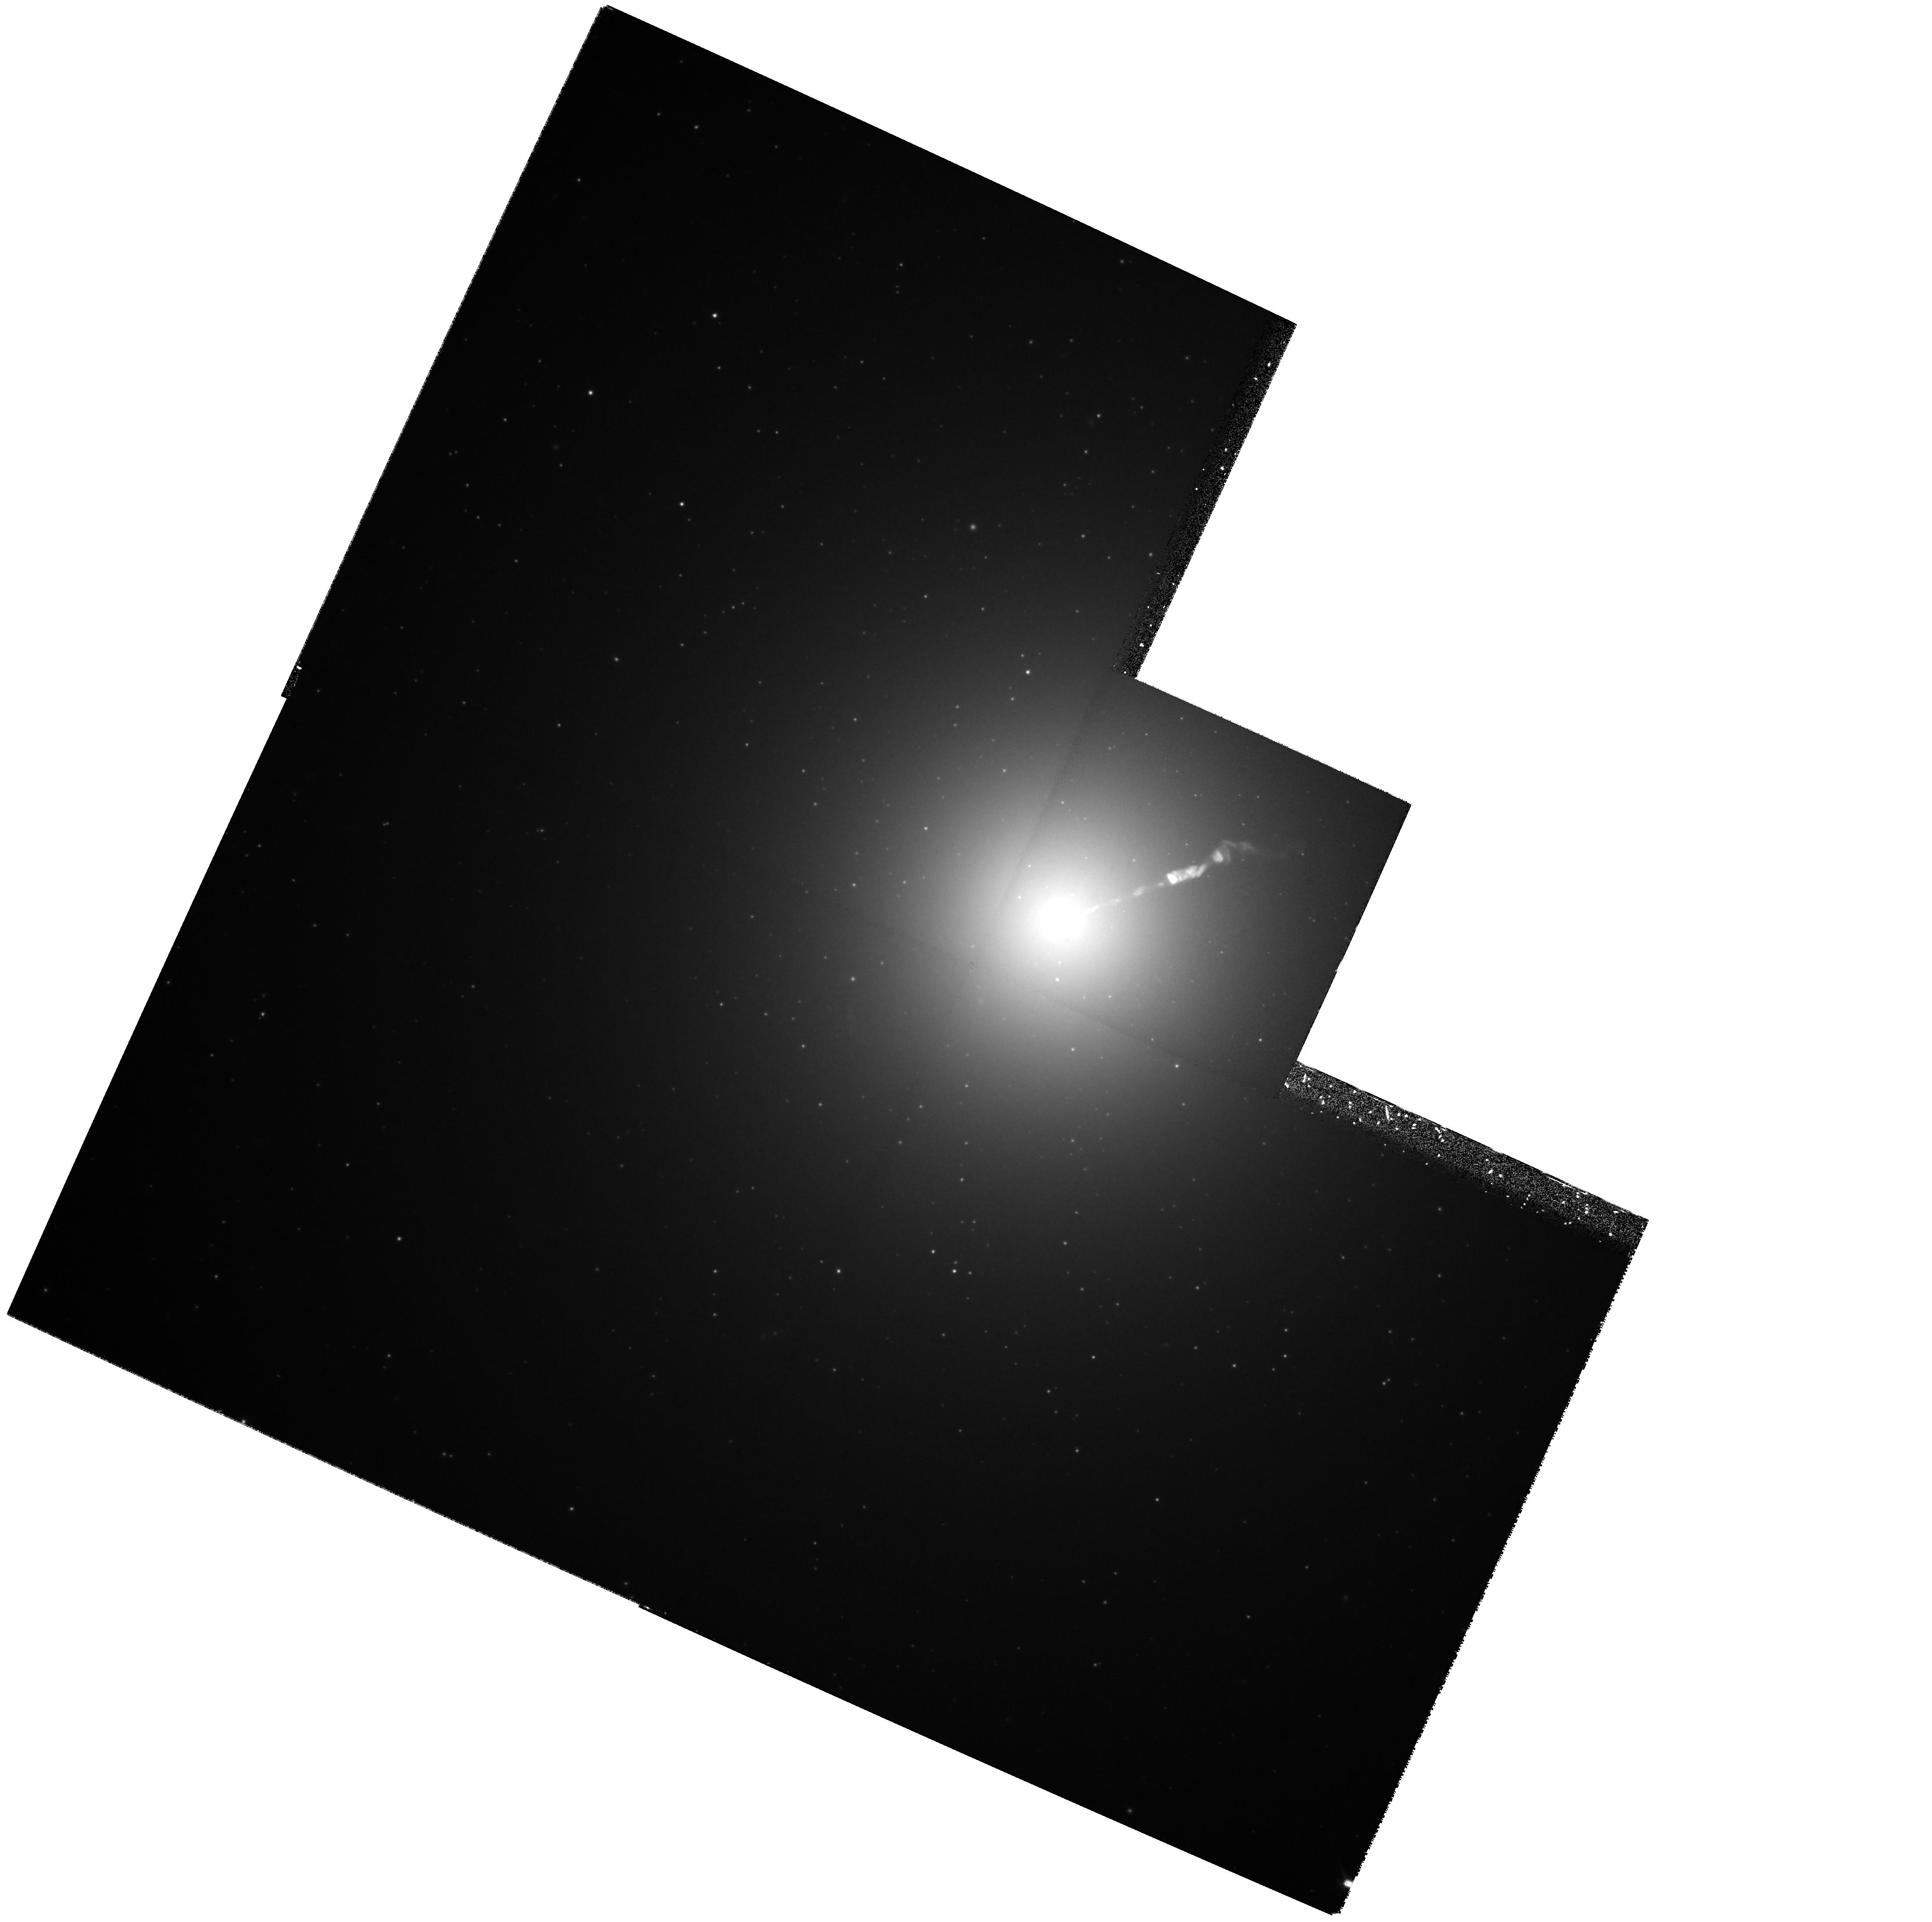
Target: M87-NUC
Instrument: WFPC2/PC
Filter: F814W
Exposure: 25 min
Observation ID: hst_6775_04_wfpc2_pc_f814w_u3be04

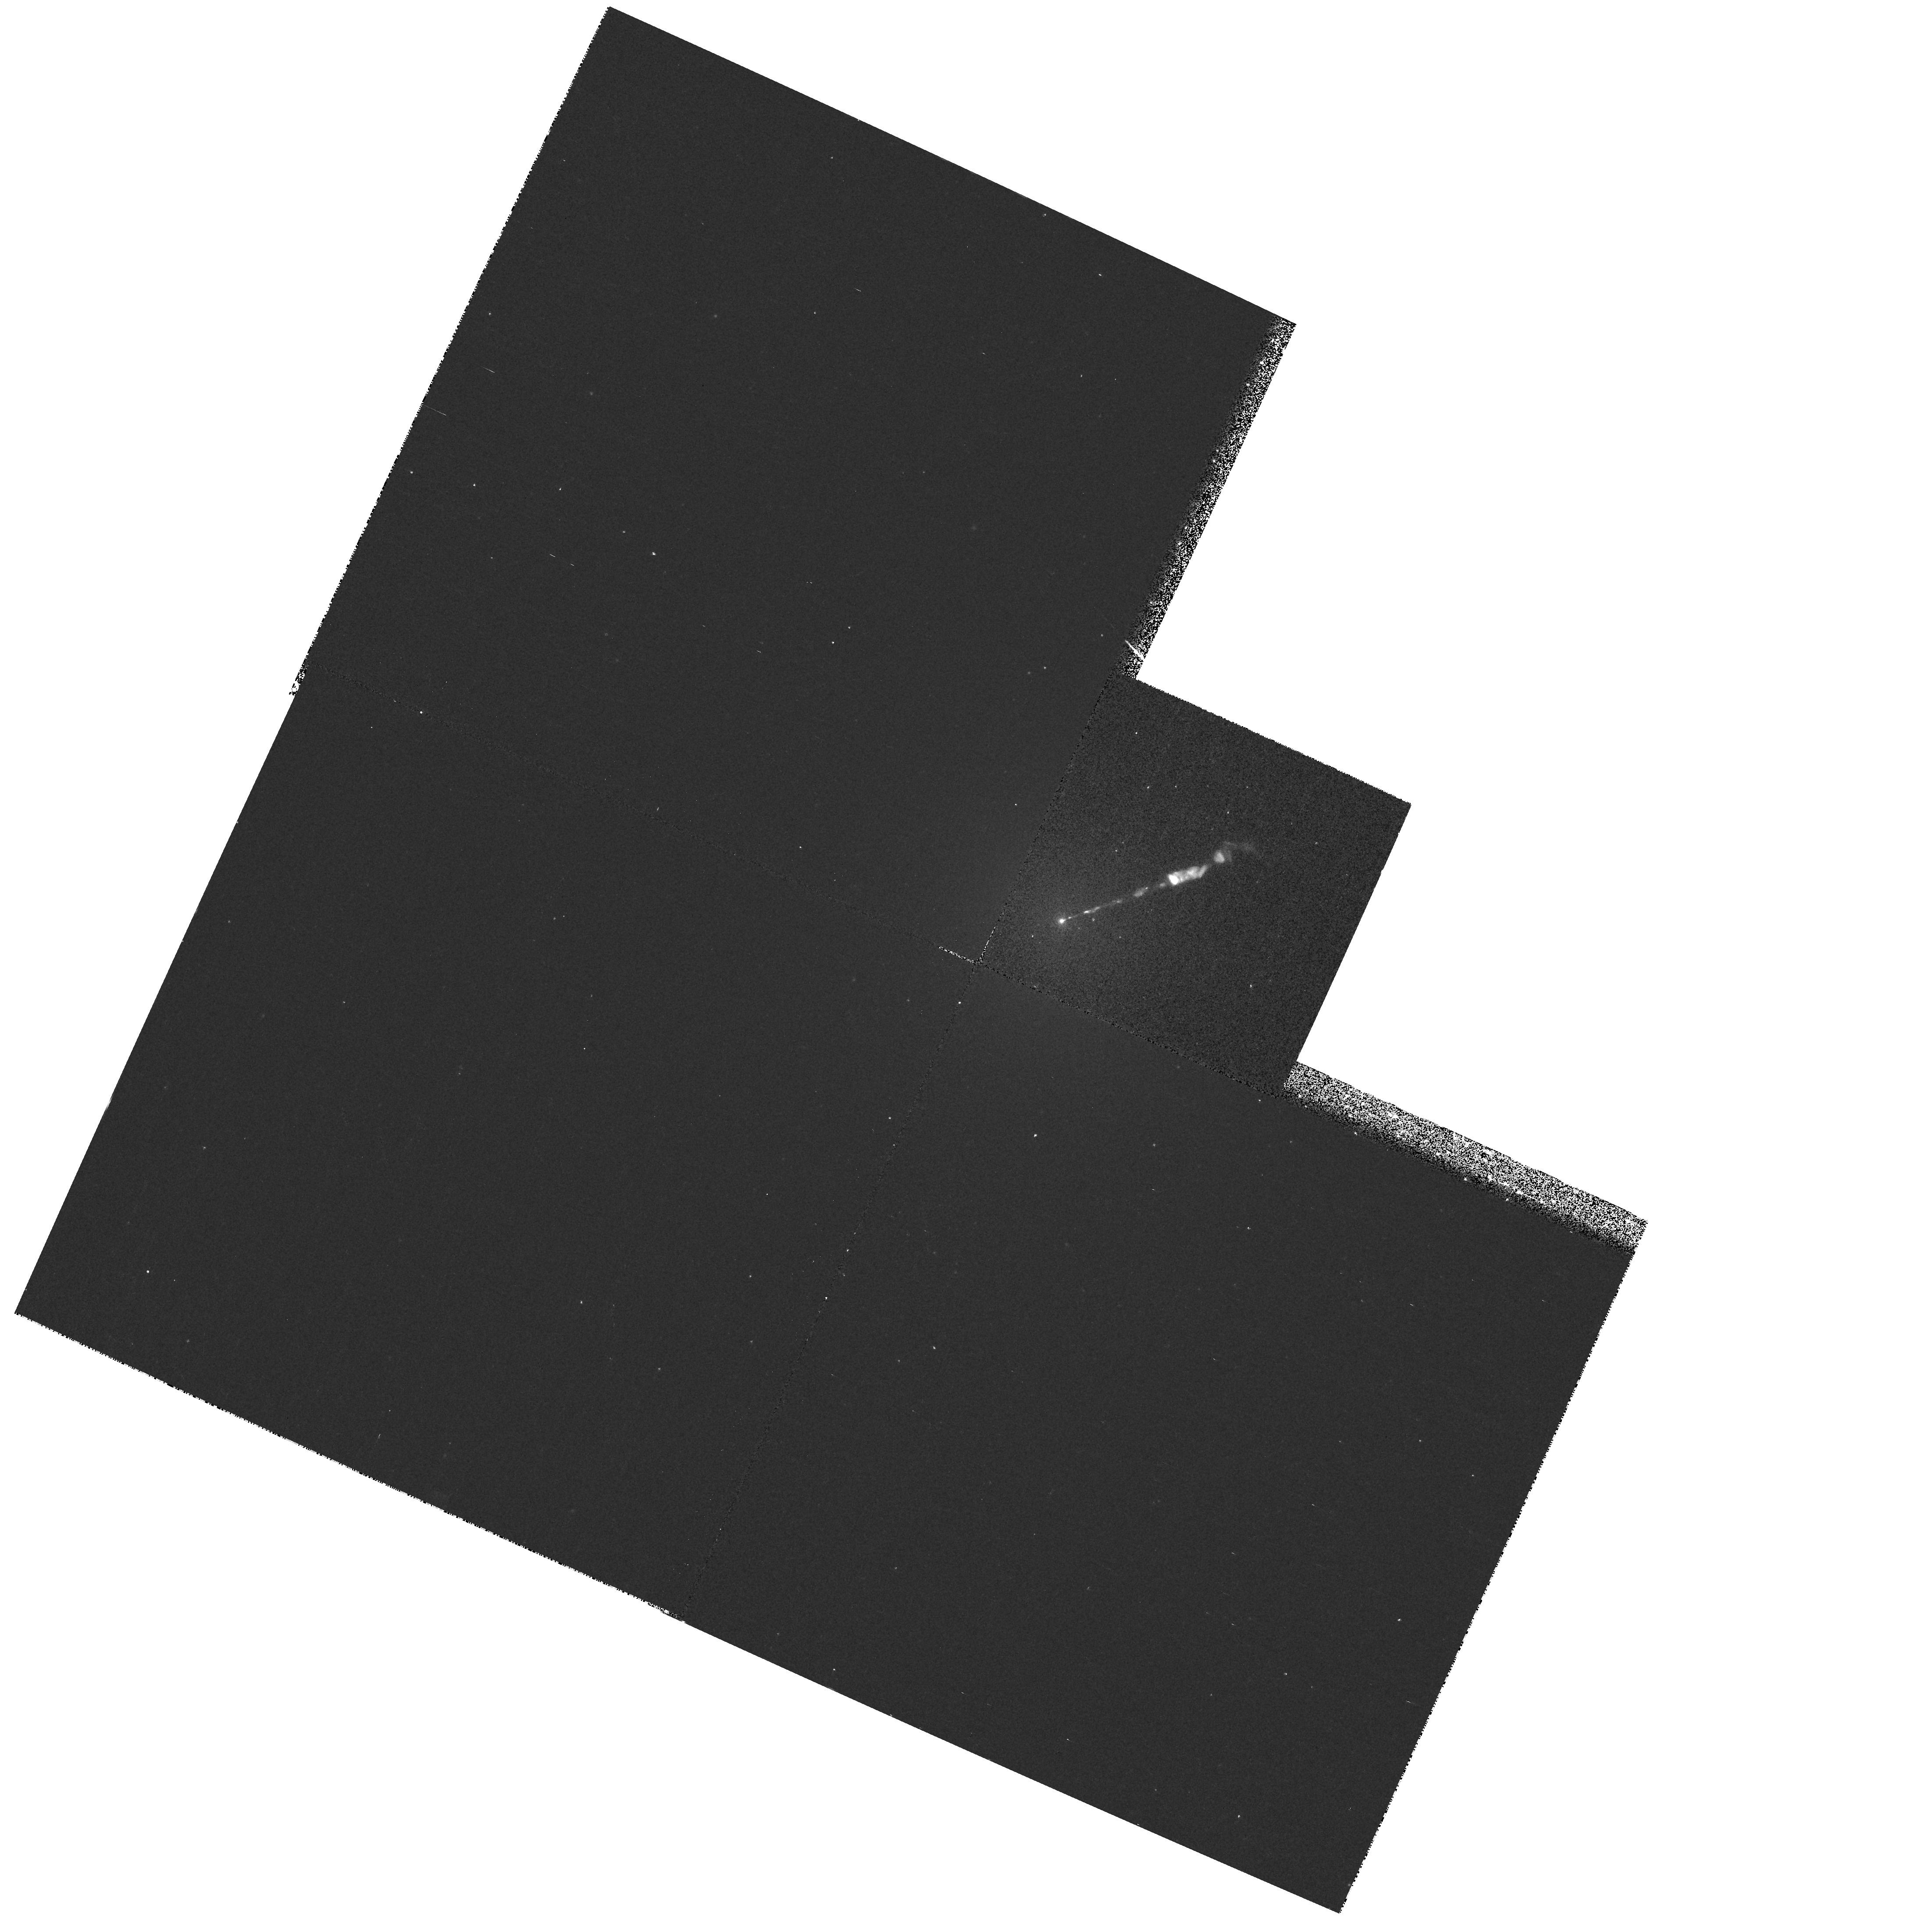
Target: M87-NUC
Instrument: WFPC2/PC
Filter: F300W
Exposure: 13 min
Observation ID: hst_6775_04_wfpc2_pc_f300w_u3be04

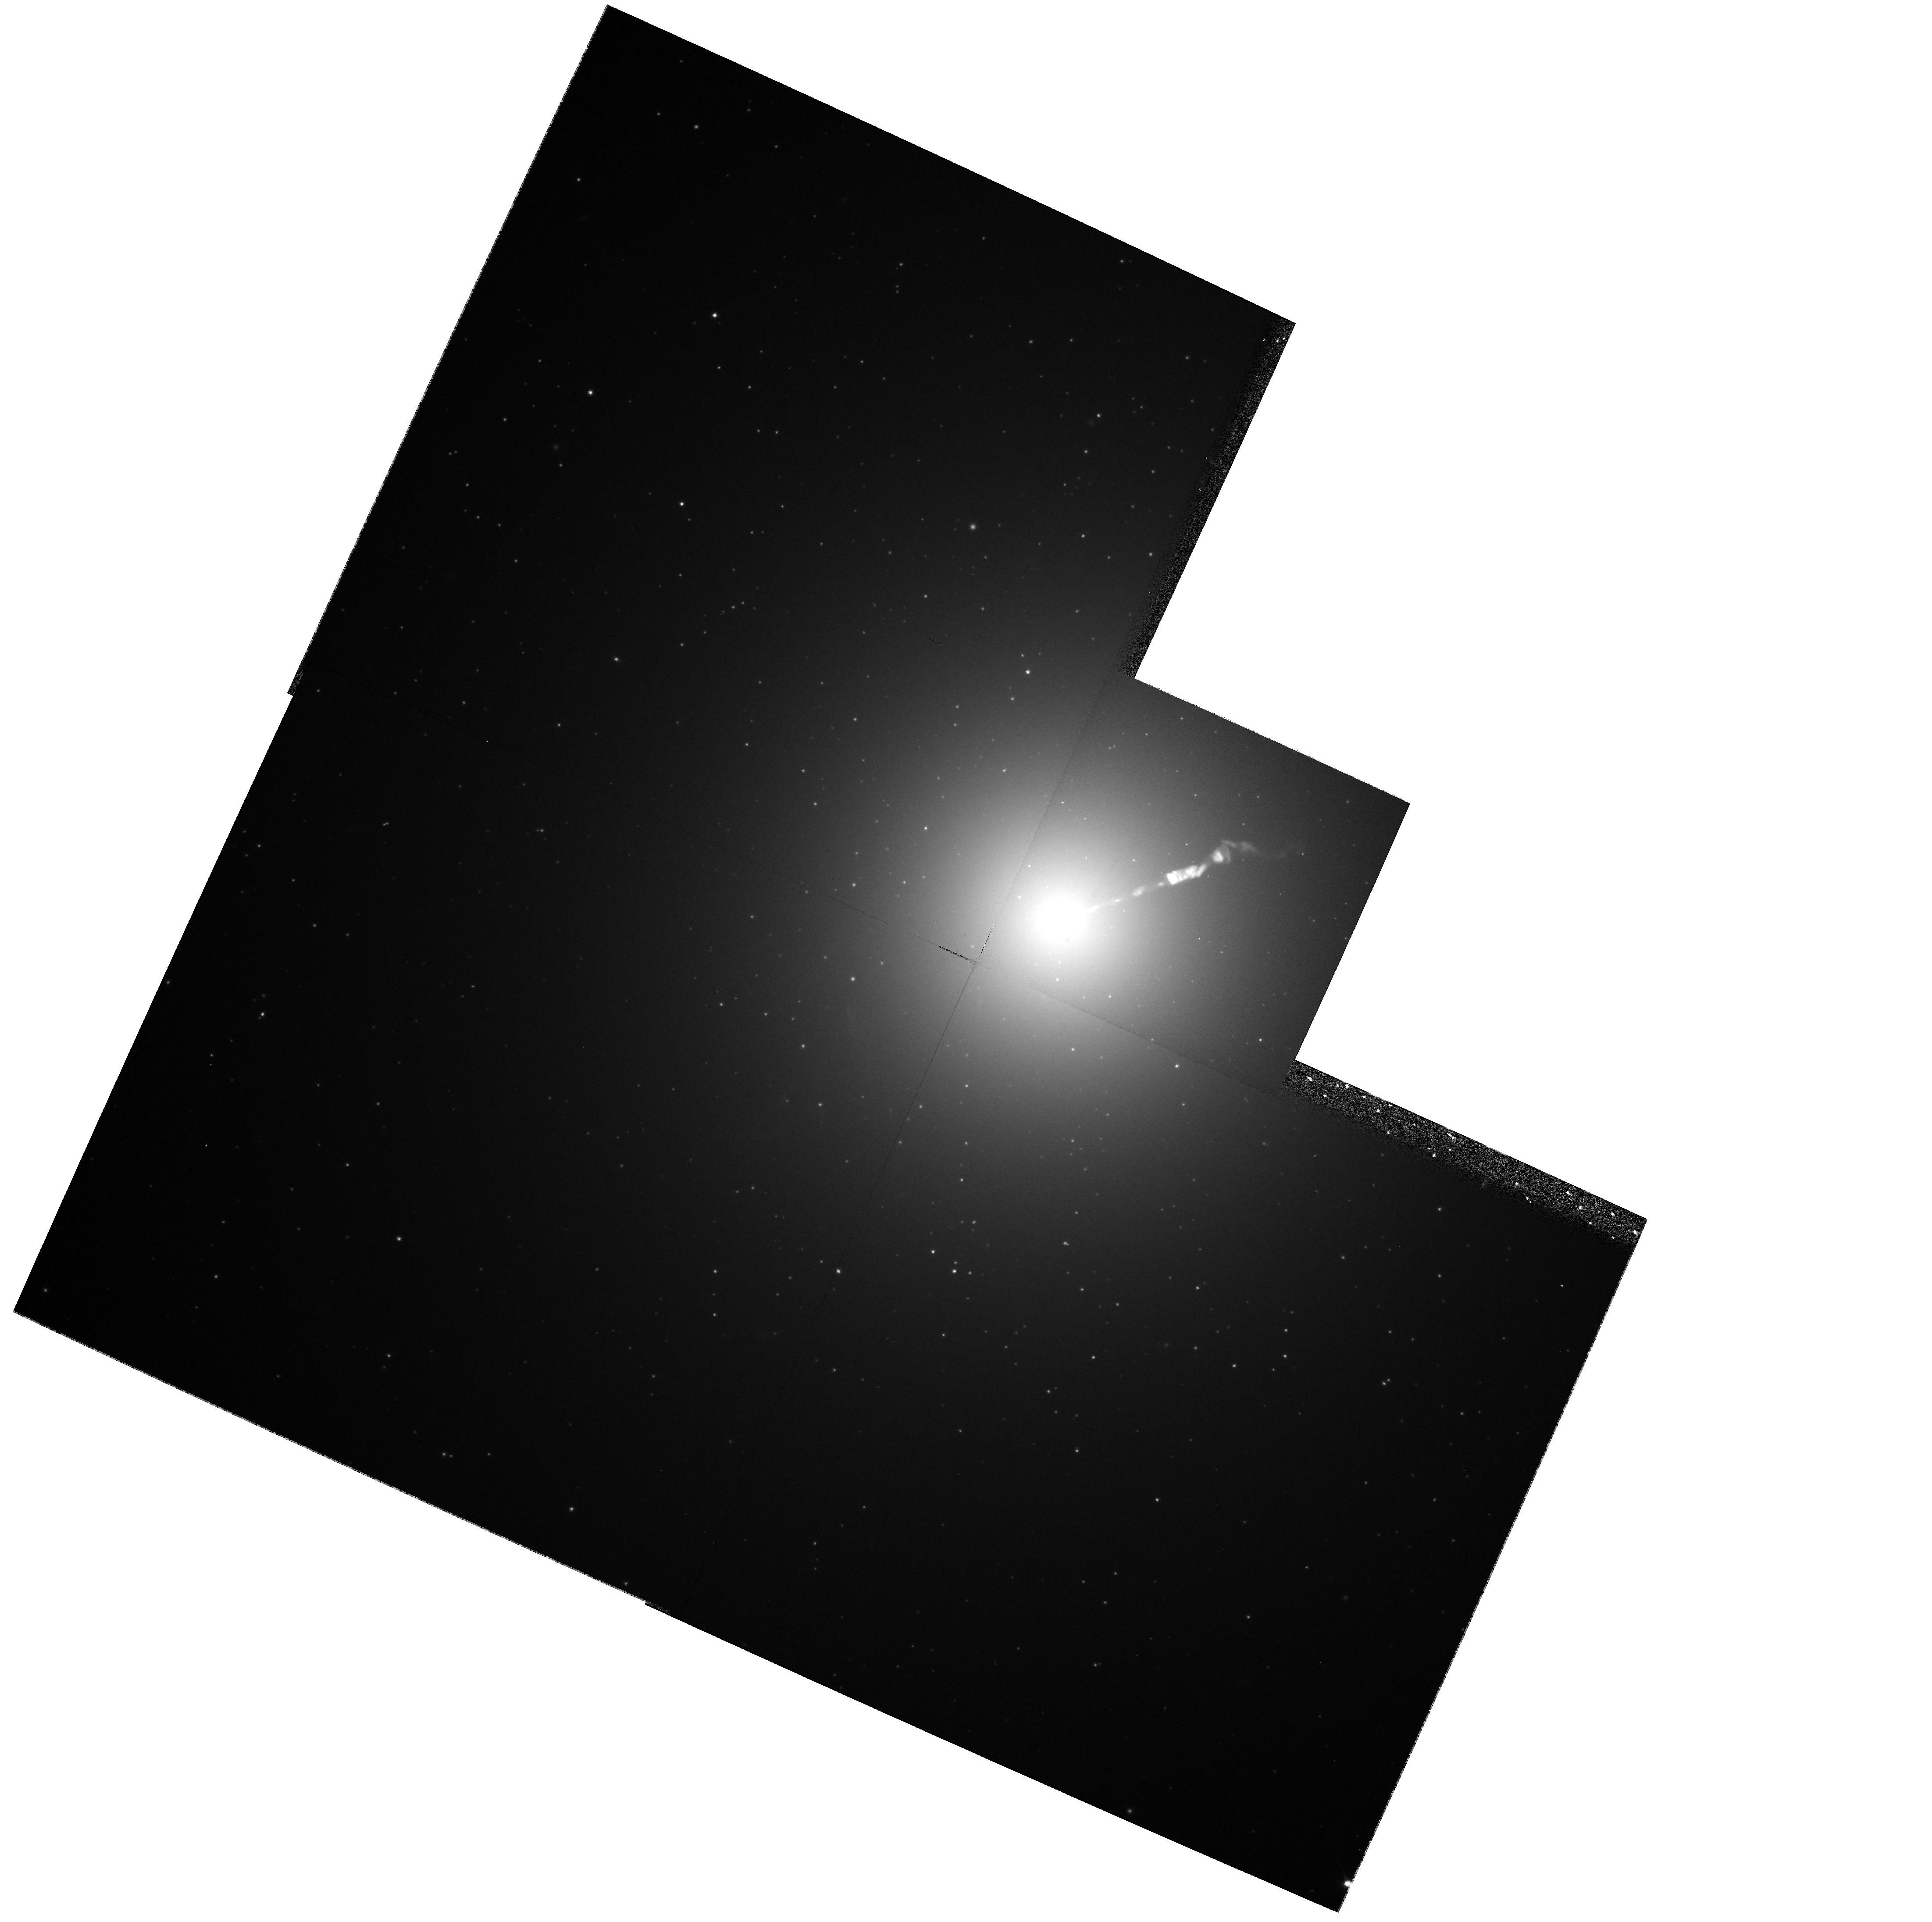
Target: M87-NUC
Instrument: WFPC2/PC
Filter: F606W
Exposure: 9 min
Observation ID: hst_6775_04_wfpc2_pc_f606w_u3be04

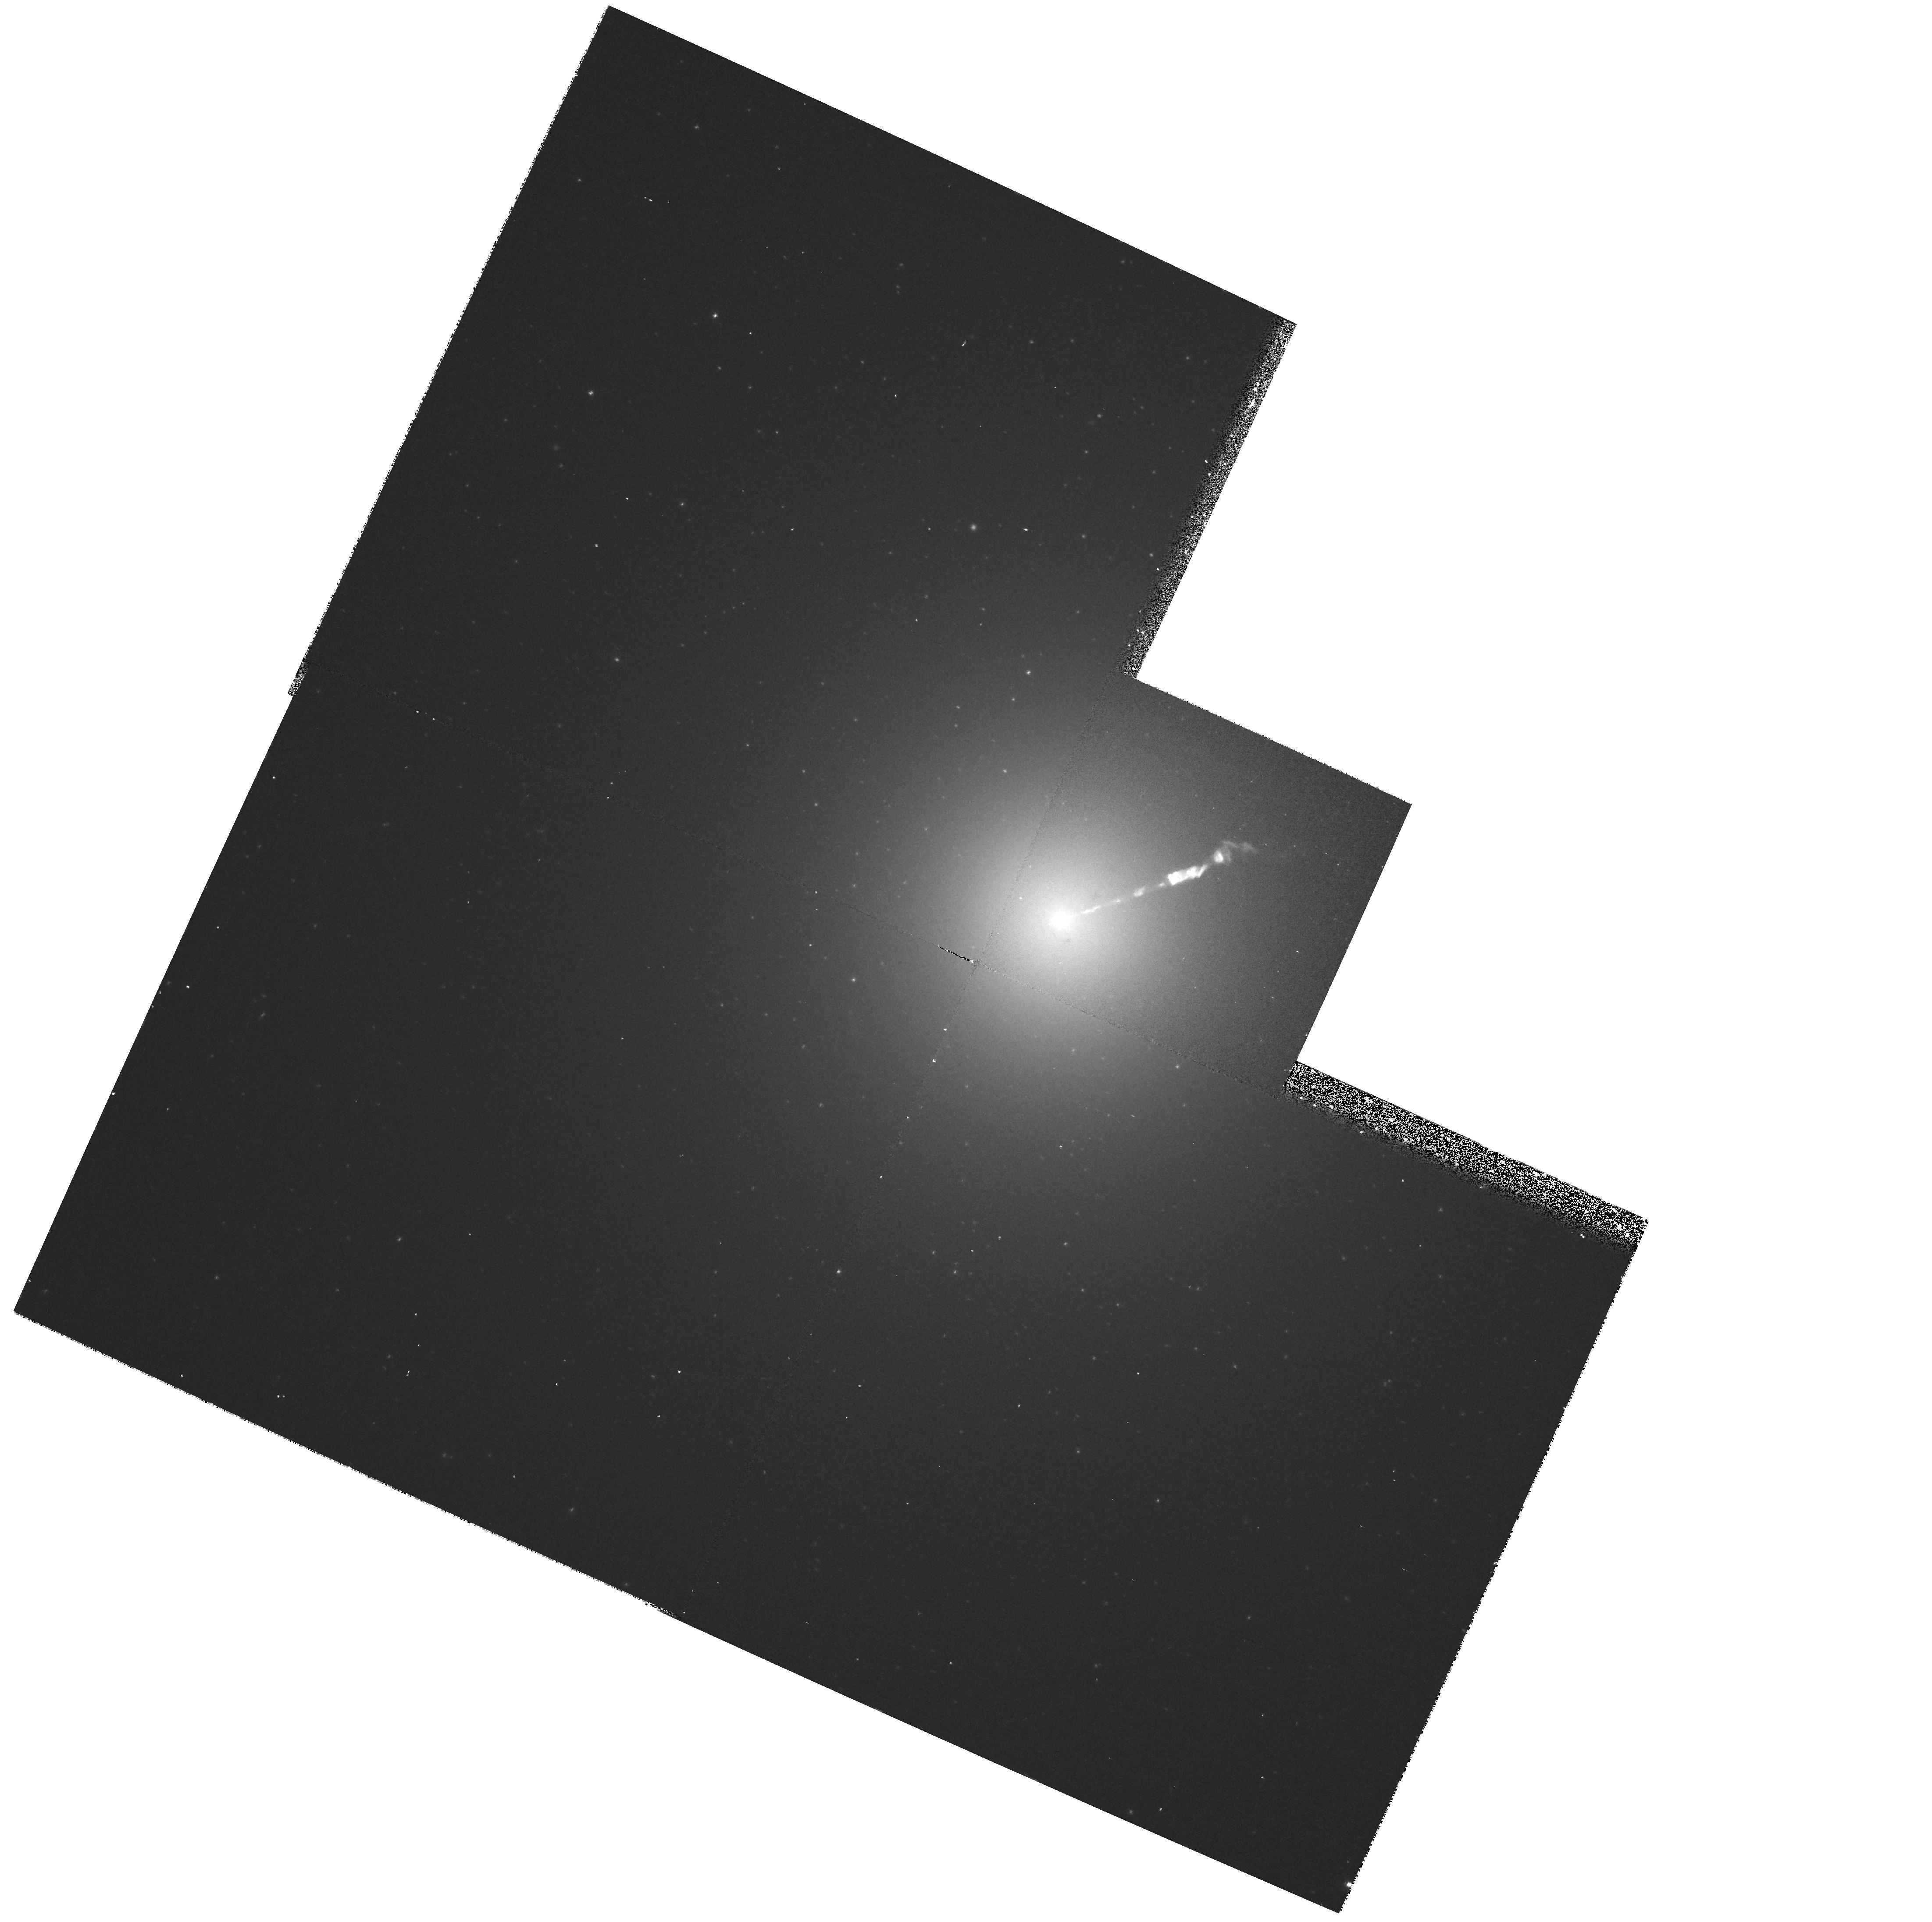
Target: M87-NUC
Instrument: WFPC2/PC
Filter: F450W
Exposure: 9 min
Observation ID: hst_6775_04_wfpc2_pc_f450w_u3be04

Secular Changes in the Jet of M87 (PI: Biretta, John A.)

As part of our ongoing investigation of the M87 jet, we have obtained unprecedented high resolution images of the jet using the FOC. These data show structures with a FWHM as small as 0.03", and provide a unique opportunity to study proper motions and structural changes of the jet. We will compare Cycle 6 FOC and WFPC2 images with Cycle 4 and 5 observations to measure secular changes and motions in the jet and nucleus. Typical speeds found with VLA observations range from 0.5c to 3c, while our Cycle 4 and 5 data already show speeds between 2c and 6c for the fastest components. Since the optical emission is more concentrated near the jet axis than the radio emission, the optical data will give velocity information on a different physical volume closer to the jet axis, and show whether there are strong velocity gradients across and within the jet. Secular changes in luminosity and polarization are also likely as the knots move, which will provide information on the evolution of the electron energy distribution and magnetic fields. We propose polarization measurements to map the magnetic field structure and its evolution in the first few pc of the jet near the ``central engine.'' We were awarded Cycle 5 time to carry out observations as the foundation of an annual monitoring program, and recieved a provisional award of time in Cycles 6 and 7; herein we request continuation of this program.